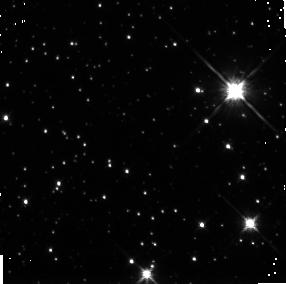
Target: field at RA 261.519°, Dec -48.355°. Instrument: NICMOS/NIC3. Filter: F160W. Exposure: 43 min. Observation ID: n4np9g010

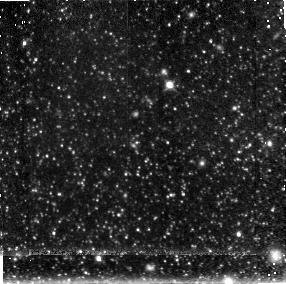
Target: field at RA 148.544°, Dec 69.085°. Instrument: NICMOS/NIC3. Filter: F160W. Exposure: 43 min. Observation ID: n4np9l010

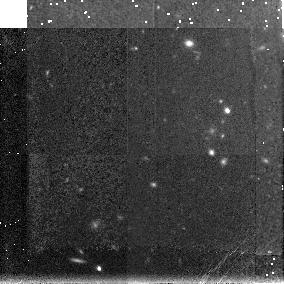
Target: field at RA 115.433°, Dec 65.257°. Instrument: NICMOS/NIC3. Filter: F160W. Exposure: 26 min. Observation ID: n4np9c010

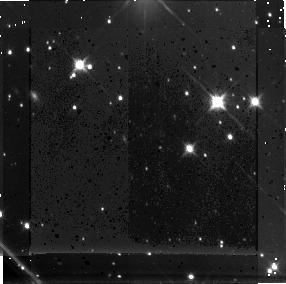
Target: field at RA 329.346°, Dec 63.526°. Instrument: NICMOS/NIC3. Filter: F160W. Exposure: 43 min. Observation ID: n4np9h010

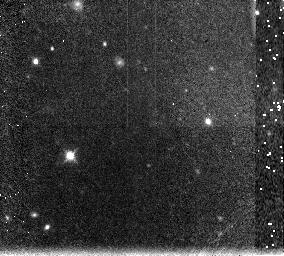
Target: field at RA 122.224°, Dec 74.994°. Instrument: NICMOS/NIC3. Filter: F160W. Exposure: 21 min. Observation ID: n4np9j010

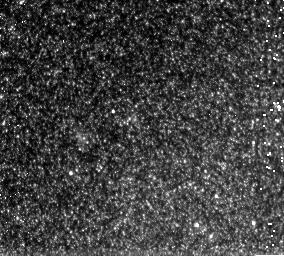
Target: field at RA 148.785°, Dec 69.146°. Instrument: NICMOS/NIC3. Filter: F160W. Exposure: 21 min. Observation ID: n4np9b010

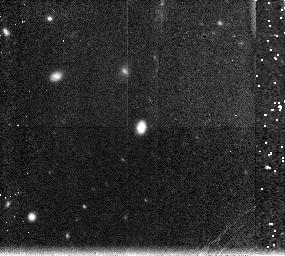
Target: field at RA 176.425°, Dec 47.590°. Instrument: NICMOS/NIC3. Filter: F160W. Exposure: 21 min. Observation ID: n4np9k010

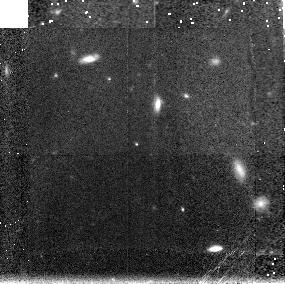
Target: field at RA 177.944°, Dec 55.166°. Instrument: NICMOS/NIC3. Filter: F160W. Exposure: 26 min. Observation ID: n4np9a010

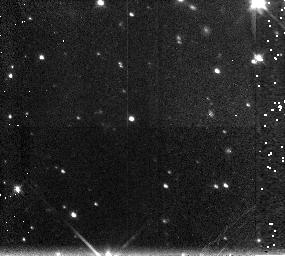
Target: field at RA 175.805°, Dec -80.610°. Instrument: NICMOS/NIC3. Filter: F160W. Exposure: 21 min. Observation ID: n4np9i010

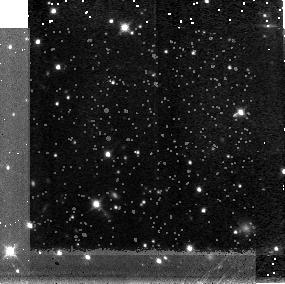
Target: field at RA 288.003°, Dec -59.804°. Instrument: NICMOS/NIC3. Filter: F160W. Exposure: 26 min. Observation ID: n4np9f010

NICMOS Extragalactic Parallel Grism Survey (PI: McCarthy, Patrick J.)

We propose a parallel program using NICMOS's unique capabilities for slitless spectroscopy in the near IR. We will observe with the G096 & G141 grisms whenever there is a parallel opportunity of 1 orbit or more. After a proprietary period of 60 days the data will be made available to the community at large. The proposed program will allow us to search for very high redshift emission-line objects, to measure the evolution of field galaxies to z~ 4, and to measure the space density of low luminosity AGNs. Using the pointing distribution derived from previous HST usage as a guide, we expect to cover 0.4 square degrees in one cycle of 3000 parallel orbits. Our ultimate goal is to cover between 3/4 to 1 square degree over two or more cycles. One cycle of 3000 orbits will produce continuum detections of ~ 35,000 galaxies to a typical level of H ~ 20 with S/N = 4. We will determine the global star formation rate in the redshift range 0.3 - 1.9 directly from HAlpha emission and from OII3727 to z ~ 4 over a volume of ~ 10^7 Mpc^3. We will carry out a search for primeval galaxies through redshifted HAlpha, OII3727, and LyAlpha emission lines with a sensitivity that is equal to or better than that of any ground-based survey, while probing a unique and unprecedentedly large range of wavelengths and redshifts. The direct images that are required to calibrate the grism data will produce a catalog of ~ 42,000 galaxy images.